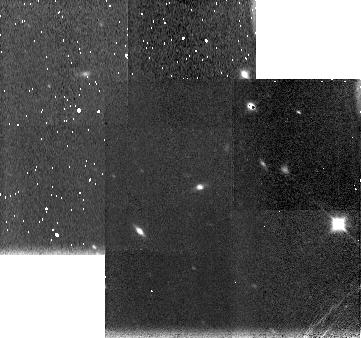
Target: WILSON-HARRINGTON. Instrument: NICMOS/NIC3. Filter: F150W. Exposure: 4 min. Observation ID: n4kp01010

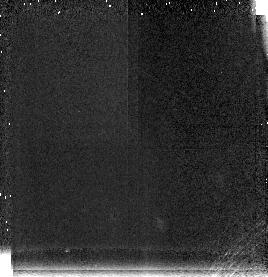
Target: WILSON-HARRINGTON. Instrument: NICMOS/NIC3. Filter: F196N. Exposure: 11 min. Observation ID: n4kp01020

Observation of Two Comet-Asteroid Transition Objects (PI: Campins, Humberto)

The two Earth-crossing asteroids most likely to be extinct or dormant comets are 4015 Wilson-Harrington and 3200 Phaethon. We propose to obtain near infrared observations of these two objects in order to characterize their surfaces. These observations will be combined with results from our ground based study of cometary nuclei in an effort to determine the origin of these two objects.